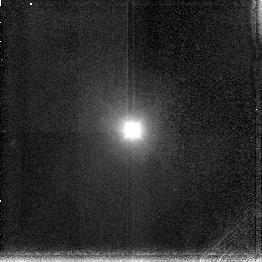
Target: NGC5548
Instrument: NICMOS/NIC3
Filter: F196N
Exposure: 10 min
Observation ID: n4jq05070

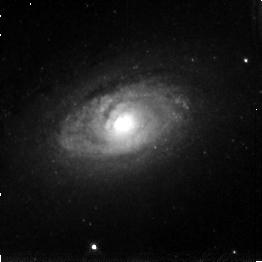
Target: CIRCINUS
Instrument: NICMOS/NIC3
Filter: F196N
Exposure: 5 min
Observation ID: n4jq01070

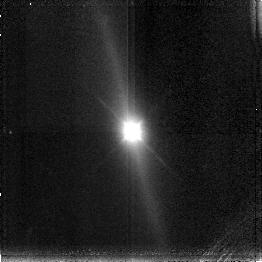
Target: IC4329A
Instrument: NICMOS/NIC3
Filter: F196N
Exposure: 9 min
Observation ID: n4jq06070

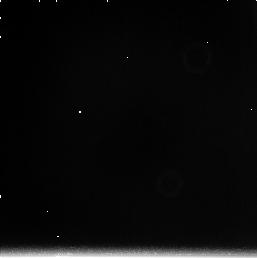
Target: NGC2273
Instrument: NICMOS/NIC3
Filter: F222M
Exposure: 4 min
Observation ID: n4jq030c0

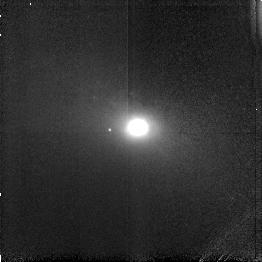
Target: NGC3227
Instrument: NICMOS/NIC3
Filter: F164N
Exposure: 11 min
Observation ID: n4jq04010

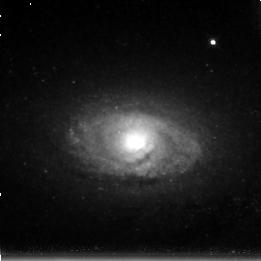
Target: CIRCINUS
Instrument: NICMOS/NIC3
Filter: F215N
Exposure: 11 min
Observation ID: n4jq070a0

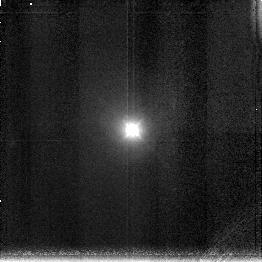
Target: NGC5548
Instrument: NICMOS/NIC3
Filter: F200N
Exposure: 9 min
Observation ID: n4jq050a0

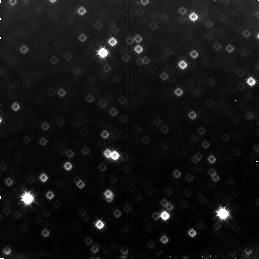
Target: CIRCINUS
Instrument: NICMOS/NIC3
Filter: F160W
Exposure: 6 min
Observation ID: n4jq07030

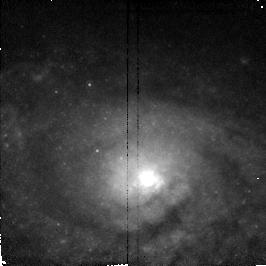
Target: CIRCINUS
Instrument: NICMOS/NIC2
Filter: F187N
Exposure: 6 min
Observation ID: n4jq07010

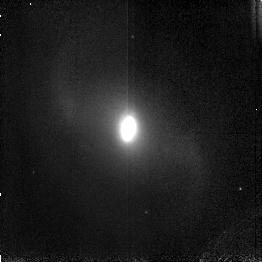
Target: NGC2273
Instrument: NICMOS/NIC3
Filter: F166N
Exposure: 12 min
Observation ID: n4jq03040

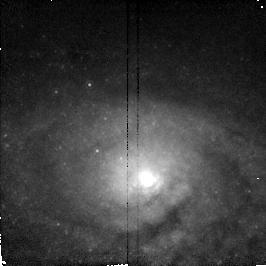
Target: CIRCINUS
Instrument: NICMOS/NIC2
Filter: F190N
Exposure: 6 min
Observation ID: n4jq07040

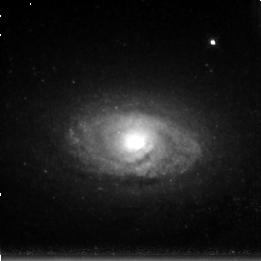
Target: CIRCINUS
Instrument: NICMOS/NIC3
Filter: F212N
Exposure: 11 min
Observation ID: n4jq07070

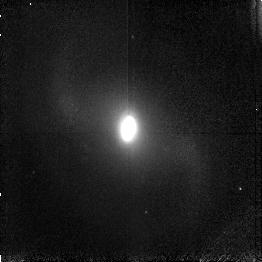
Target: NGC2273
Instrument: NICMOS/NIC3
Filter: F164N
Exposure: 12 min
Observation ID: n4jq03010

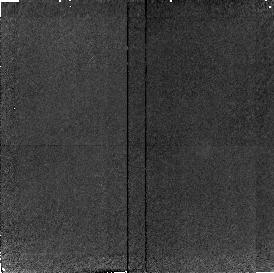
Target: NGC2273
Instrument: NICMOS/NIC2
Filter: F160W
Exposure: 12 min
Observation ID: n4jq03030

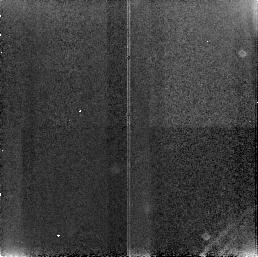
Target: NGC3227
Instrument: NICMOS/NIC3
Filter: F160W
Exposure: 3 min
Observation ID: n4jq04090

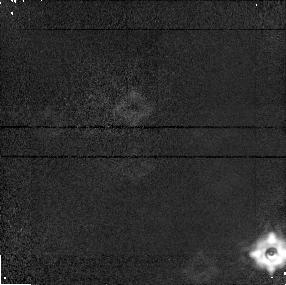
Target: CIRCINUS
Instrument: NICMOS/NIC1
Filter: F160W
Exposure: 4 min
Observation ID: n4jq010h0

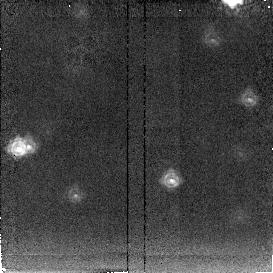
Target: CIRCINUS
Instrument: NICMOS/NIC2
Filter: F222M
Exposure: 4 min
Observation ID: n4jq010i0

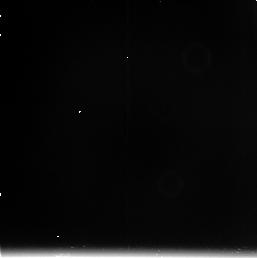
Target: NGC3227
Instrument: NICMOS/NIC3
Filter: F222M
Exposure: 4 min
Observation ID: n4jq040c0

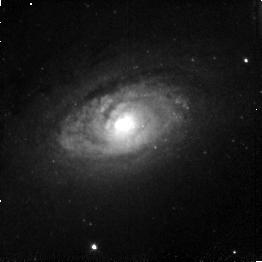
Target: CIRCINUS
Instrument: NICMOS/NIC3
Filter: F166N
Exposure: 4 min
Observation ID: n4jq010g0

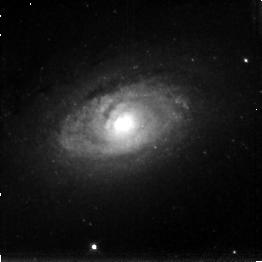
Target: CIRCINUS
Instrument: NICMOS/NIC3
Filter: F200N
Exposure: 5 min
Observation ID: n4jq010a0

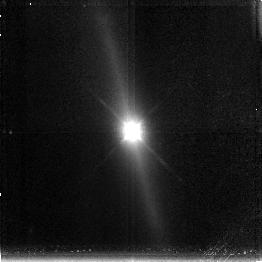
Target: IC4329A
Instrument: NICMOS/NIC3
Filter: F200N
Exposure: 15 min
Observation ID: n4jq060a0

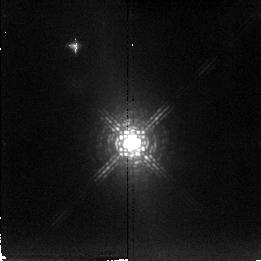
Target: IC4329A
Instrument: NICMOS/NIC2
Filter: F222M
Exposure: 4 min
Observation ID: n4jq06040

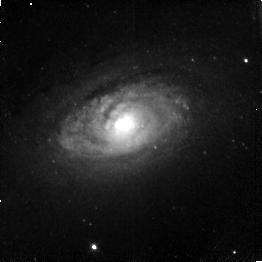
Target: CIRCINUS
Instrument: NICMOS/NIC3
Filter: F164N
Exposure: 4 min
Observation ID: n4jq010d0

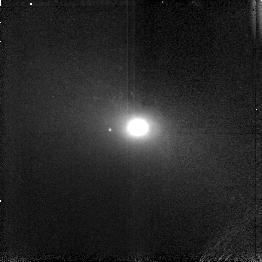
Target: NGC3227
Instrument: NICMOS/NIC3
Filter: F166N
Exposure: 11 min
Observation ID: n4jq04040

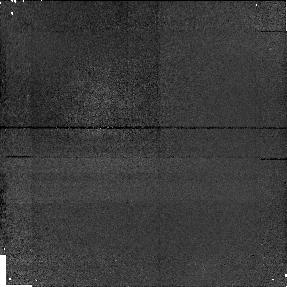
Target: IC4329A
Instrument: NICMOS/NIC1
Filter: F160W
Exposure: 9 min
Observation ID: n4jq060b0

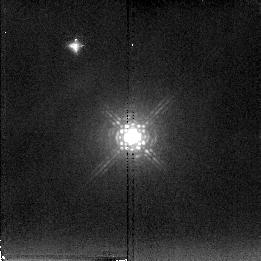
Target: NGC5548
Instrument: NICMOS/NIC2
Filter: F222M
Exposure: 4 min
Observation ID: n4jq05040

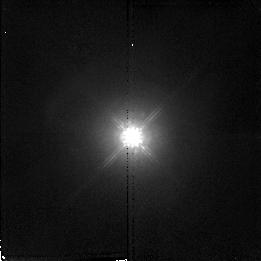
Target: NGC5548
Instrument: NICMOS/NIC2
Filter: F160W
Exposure: 4 min
Observation ID: n4jq05010

[FEII] AND [SIVI] LINE IMAGING OF SEYFERT GALAXIES (PI: Rieke, Marcia J.)

The two forbidden lines [FeII] and [SiVI] have very different critical densities and would be expected to originate from very different regions in a Seyfert galaxy nucleus. Groundbased observations of these two lines have displayed a surprising range of line widths with each line showing both narrow and broad components. NICMOS can test whether much of the emission originates in the narrow line component and how much comes from the broad line component.